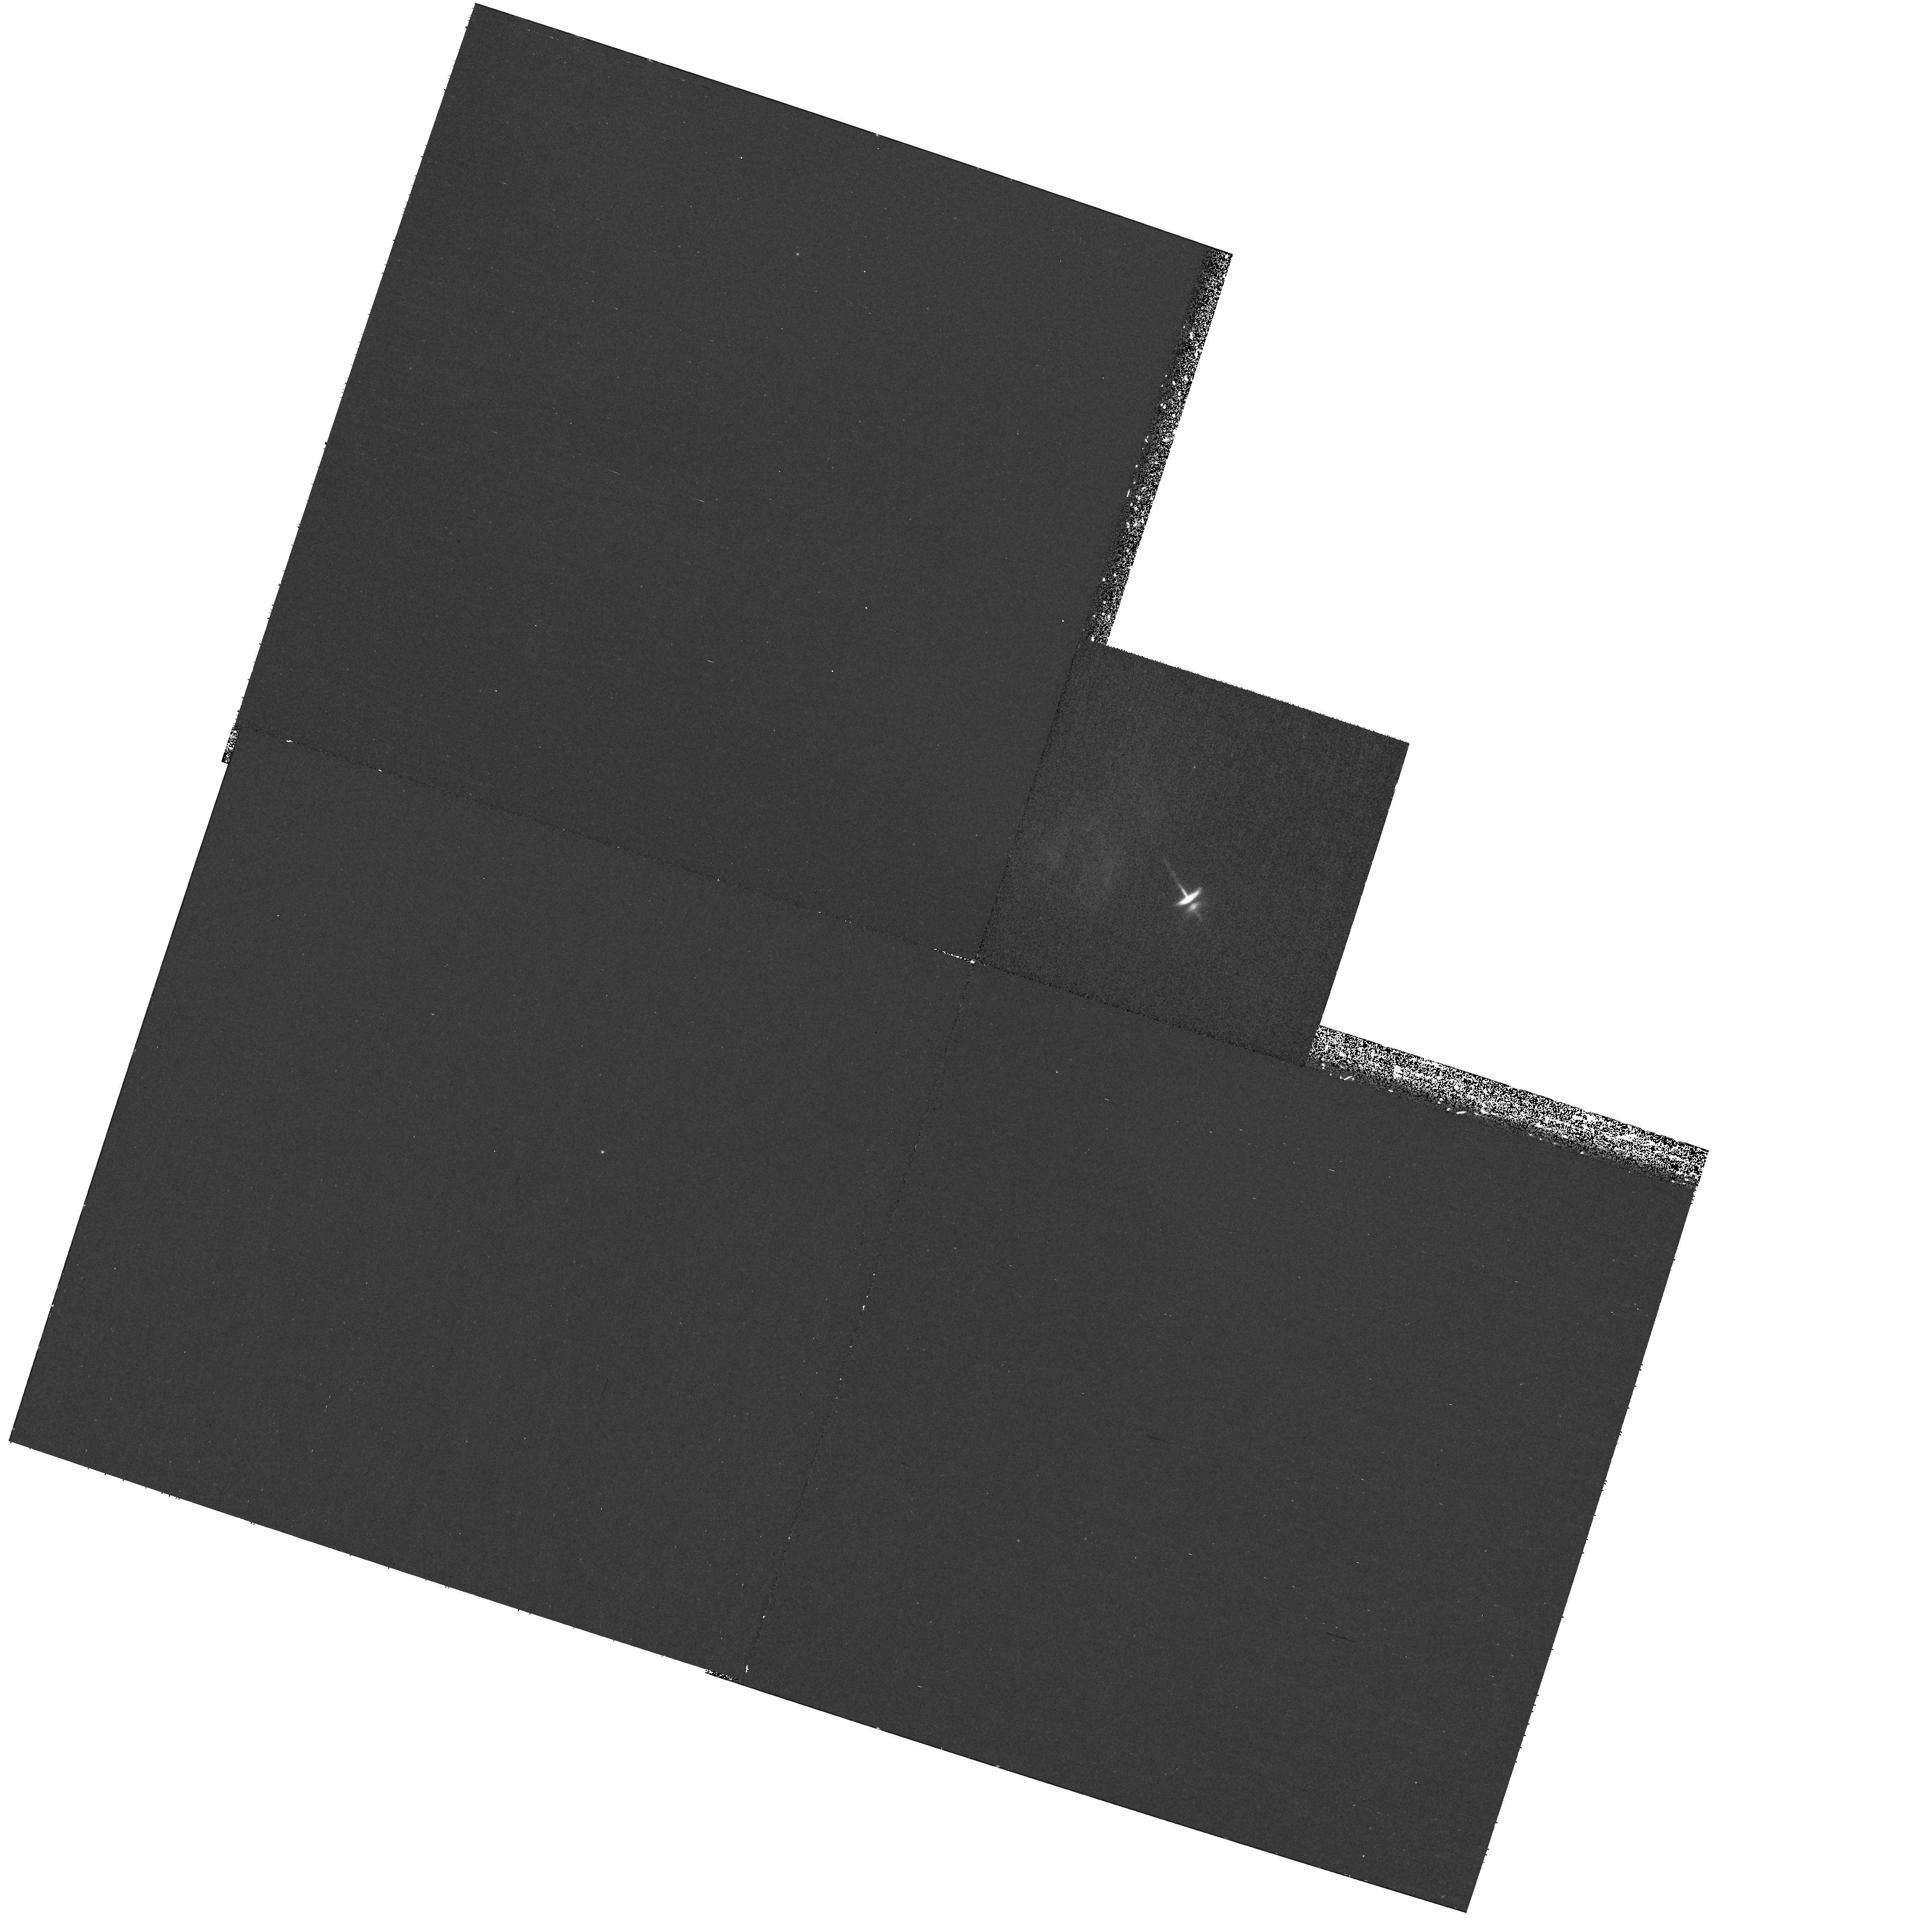
Target: HH-30-OFFSET
Instrument: WFPC2/PC
Filter: F555W
Exposure: 35 min
Observation ID: hst_11867_51_wfpc2_pc_f555w_ub8351

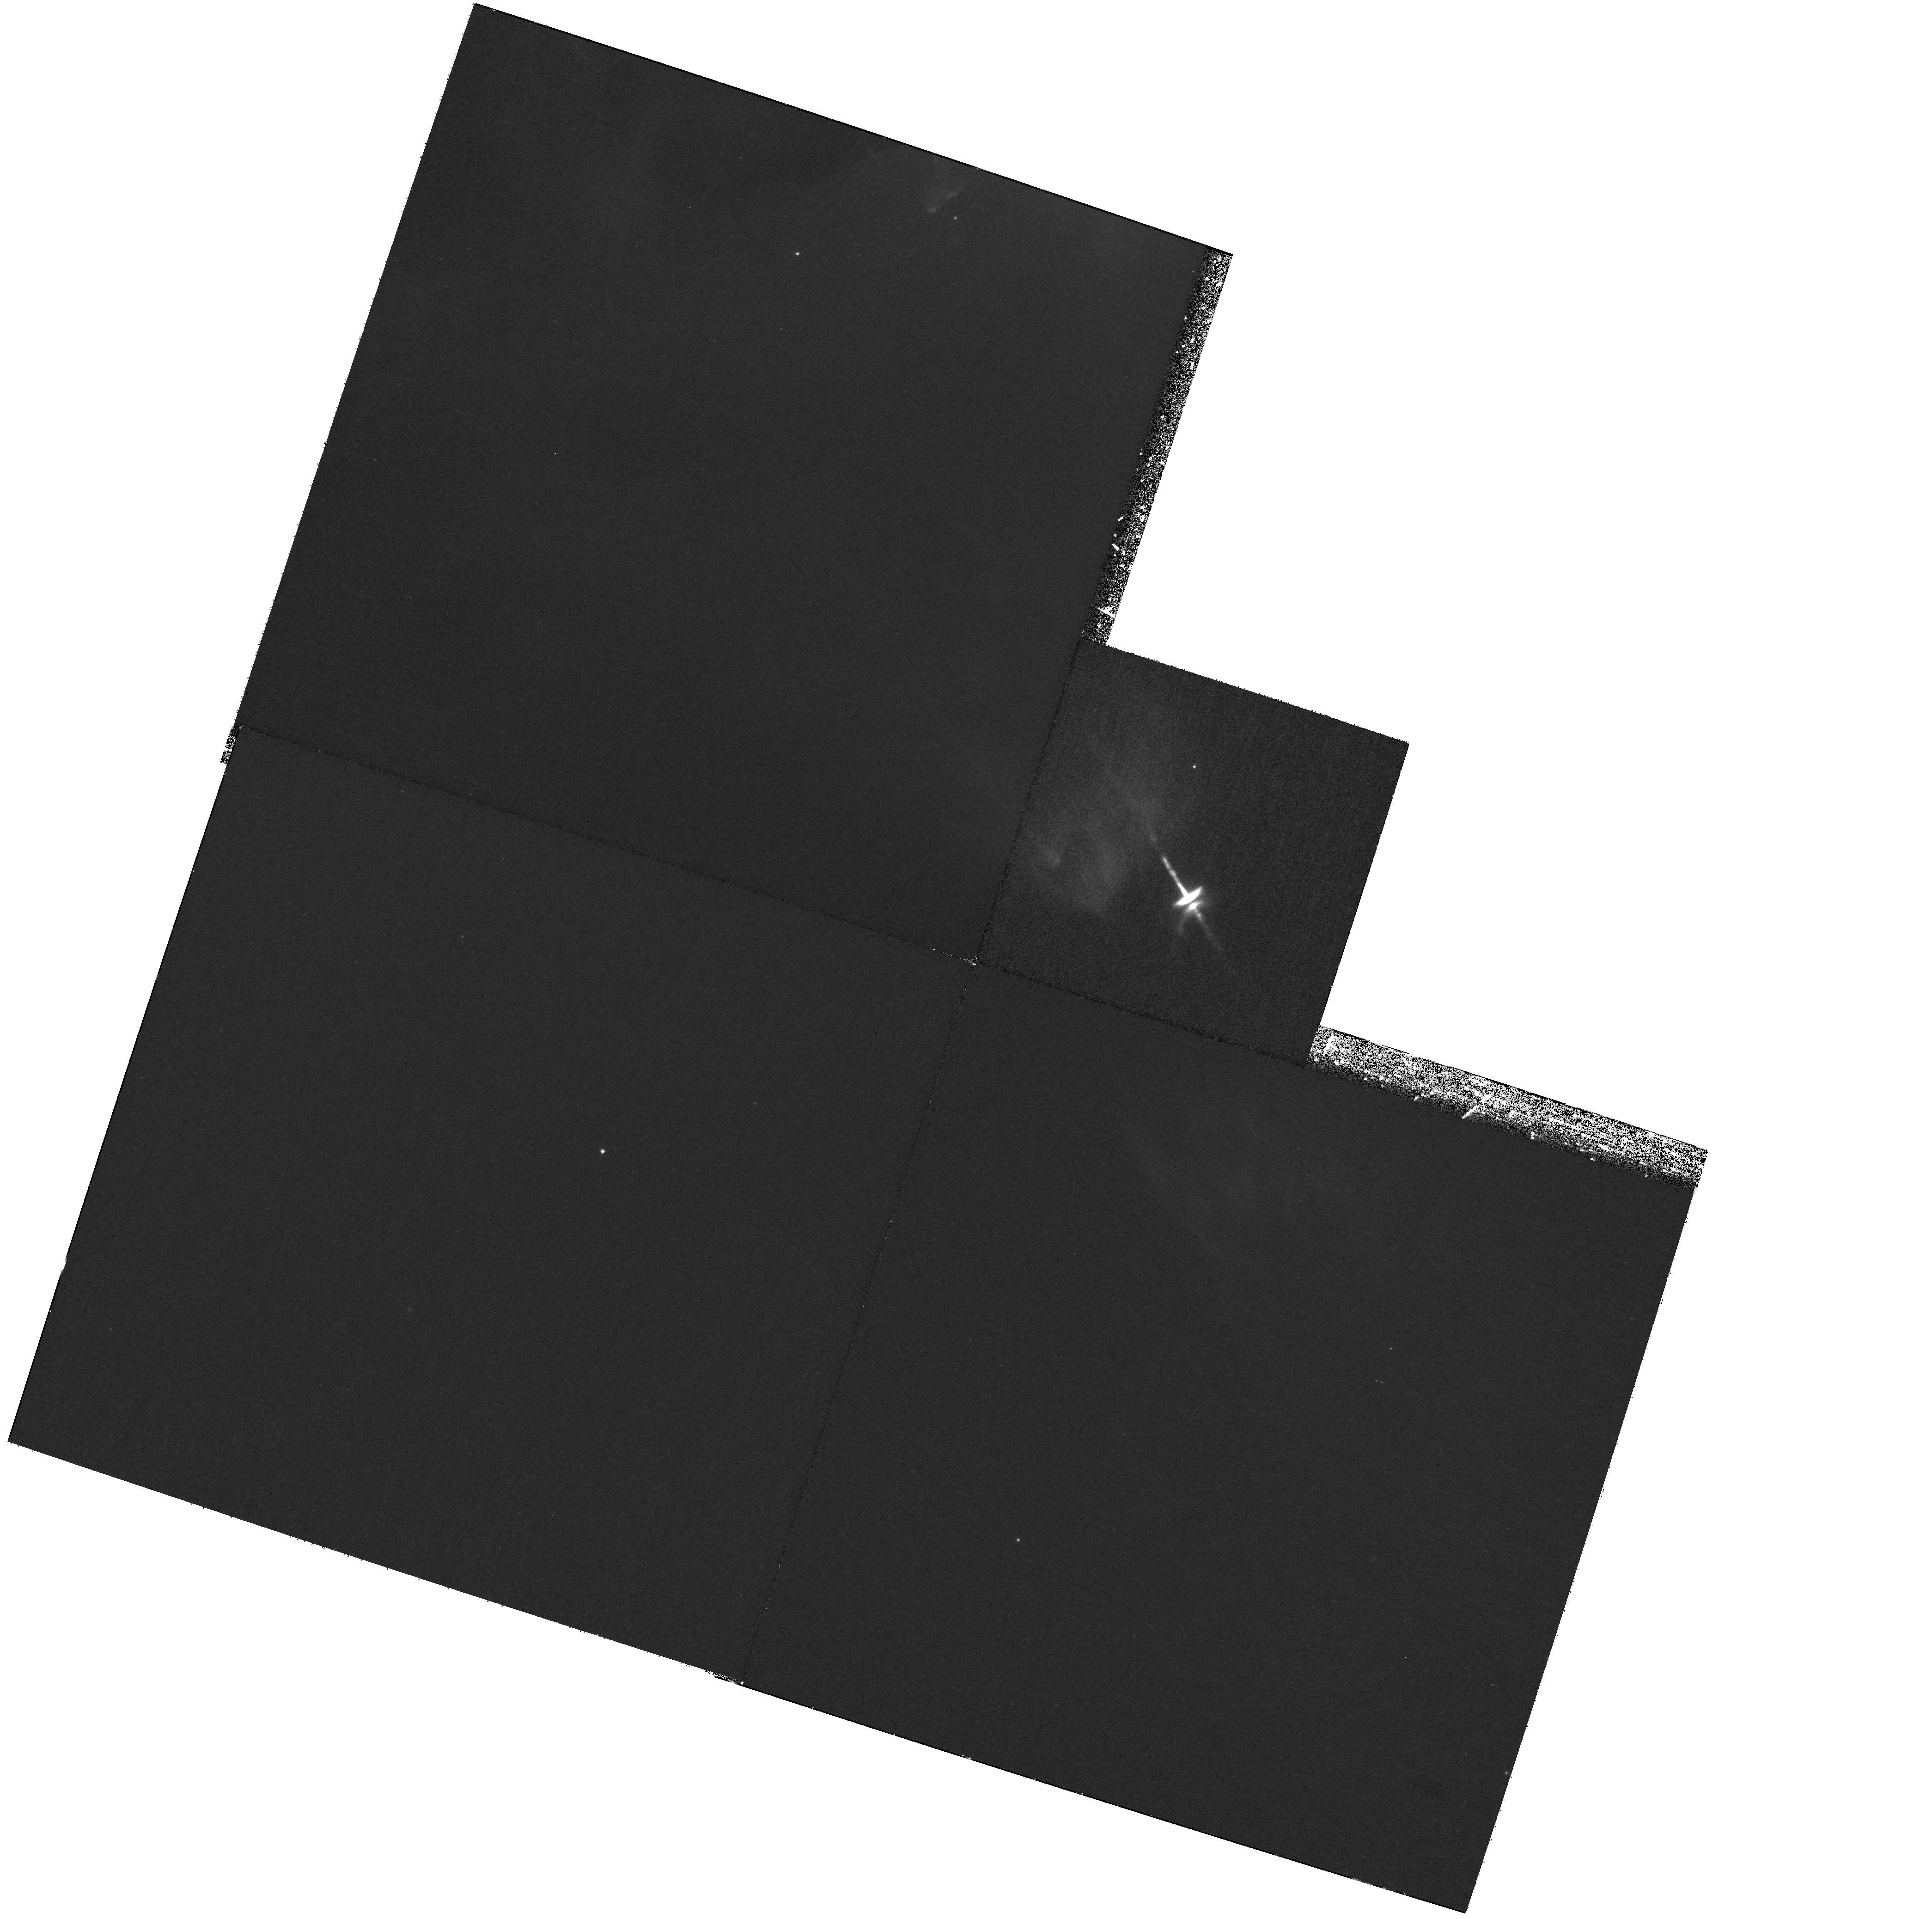
Target: HH-30-OFFSET
Instrument: WFPC2/PC
Filter: F675W
Exposure: 1.2 h
Observation ID: hst_11867_51_wfpc2_pc_f675w_ub8351

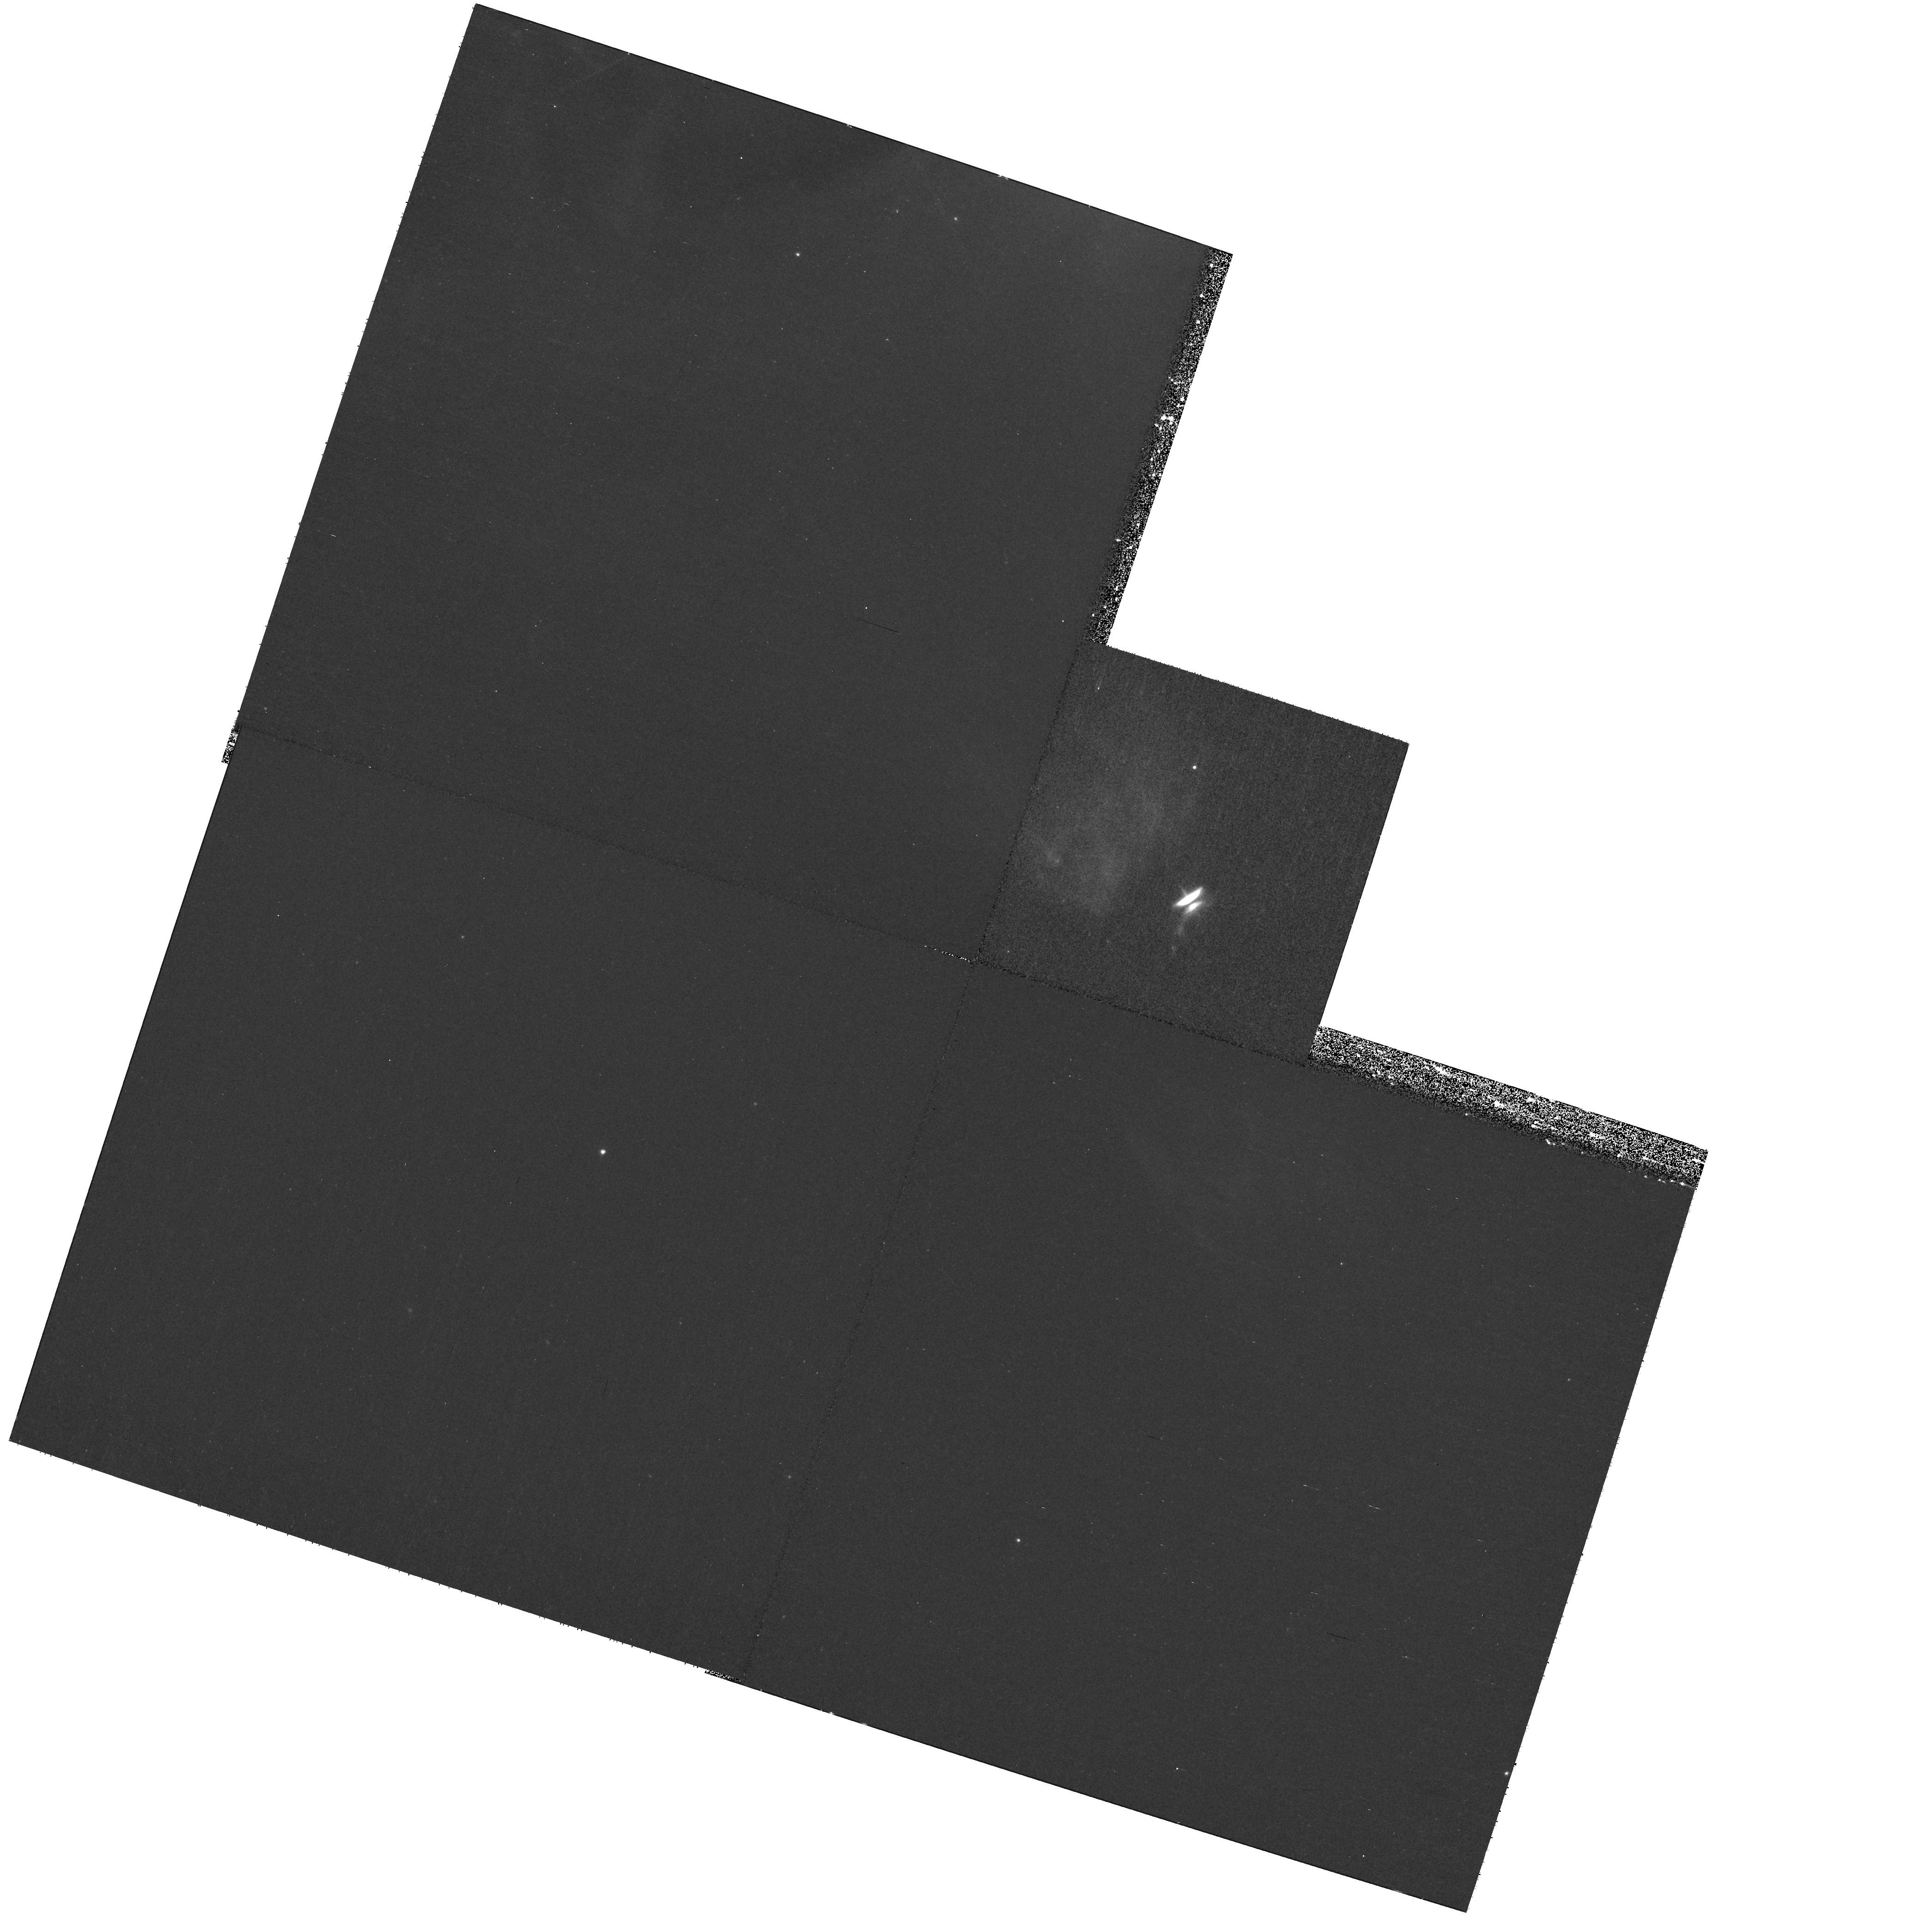
Target: HH-30-OFFSET
Instrument: WFPC2/PC
Filter: F814W
Exposure: 35 min
Observation ID: hst_11867_51_wfpc2_pc_f814w_ub8351

HH 30 (PI: Trauger, John)

This is a end-of-life WFPC2 imaging program of the disk and jet of the young star HH 30. HH 30 will be observed on PC1 in filters F555W, F675W, and F814W. Jet emission will be seen in F675W extending to the NNW. F555W and F814W each get one orbit of long exposures, and F675W gets two orbits to see the jet at large distances. The orientation is specified to ensure that the jet is not truncated by the chip edge and to place the nearby star XZ Tau in the far corner of WF2.